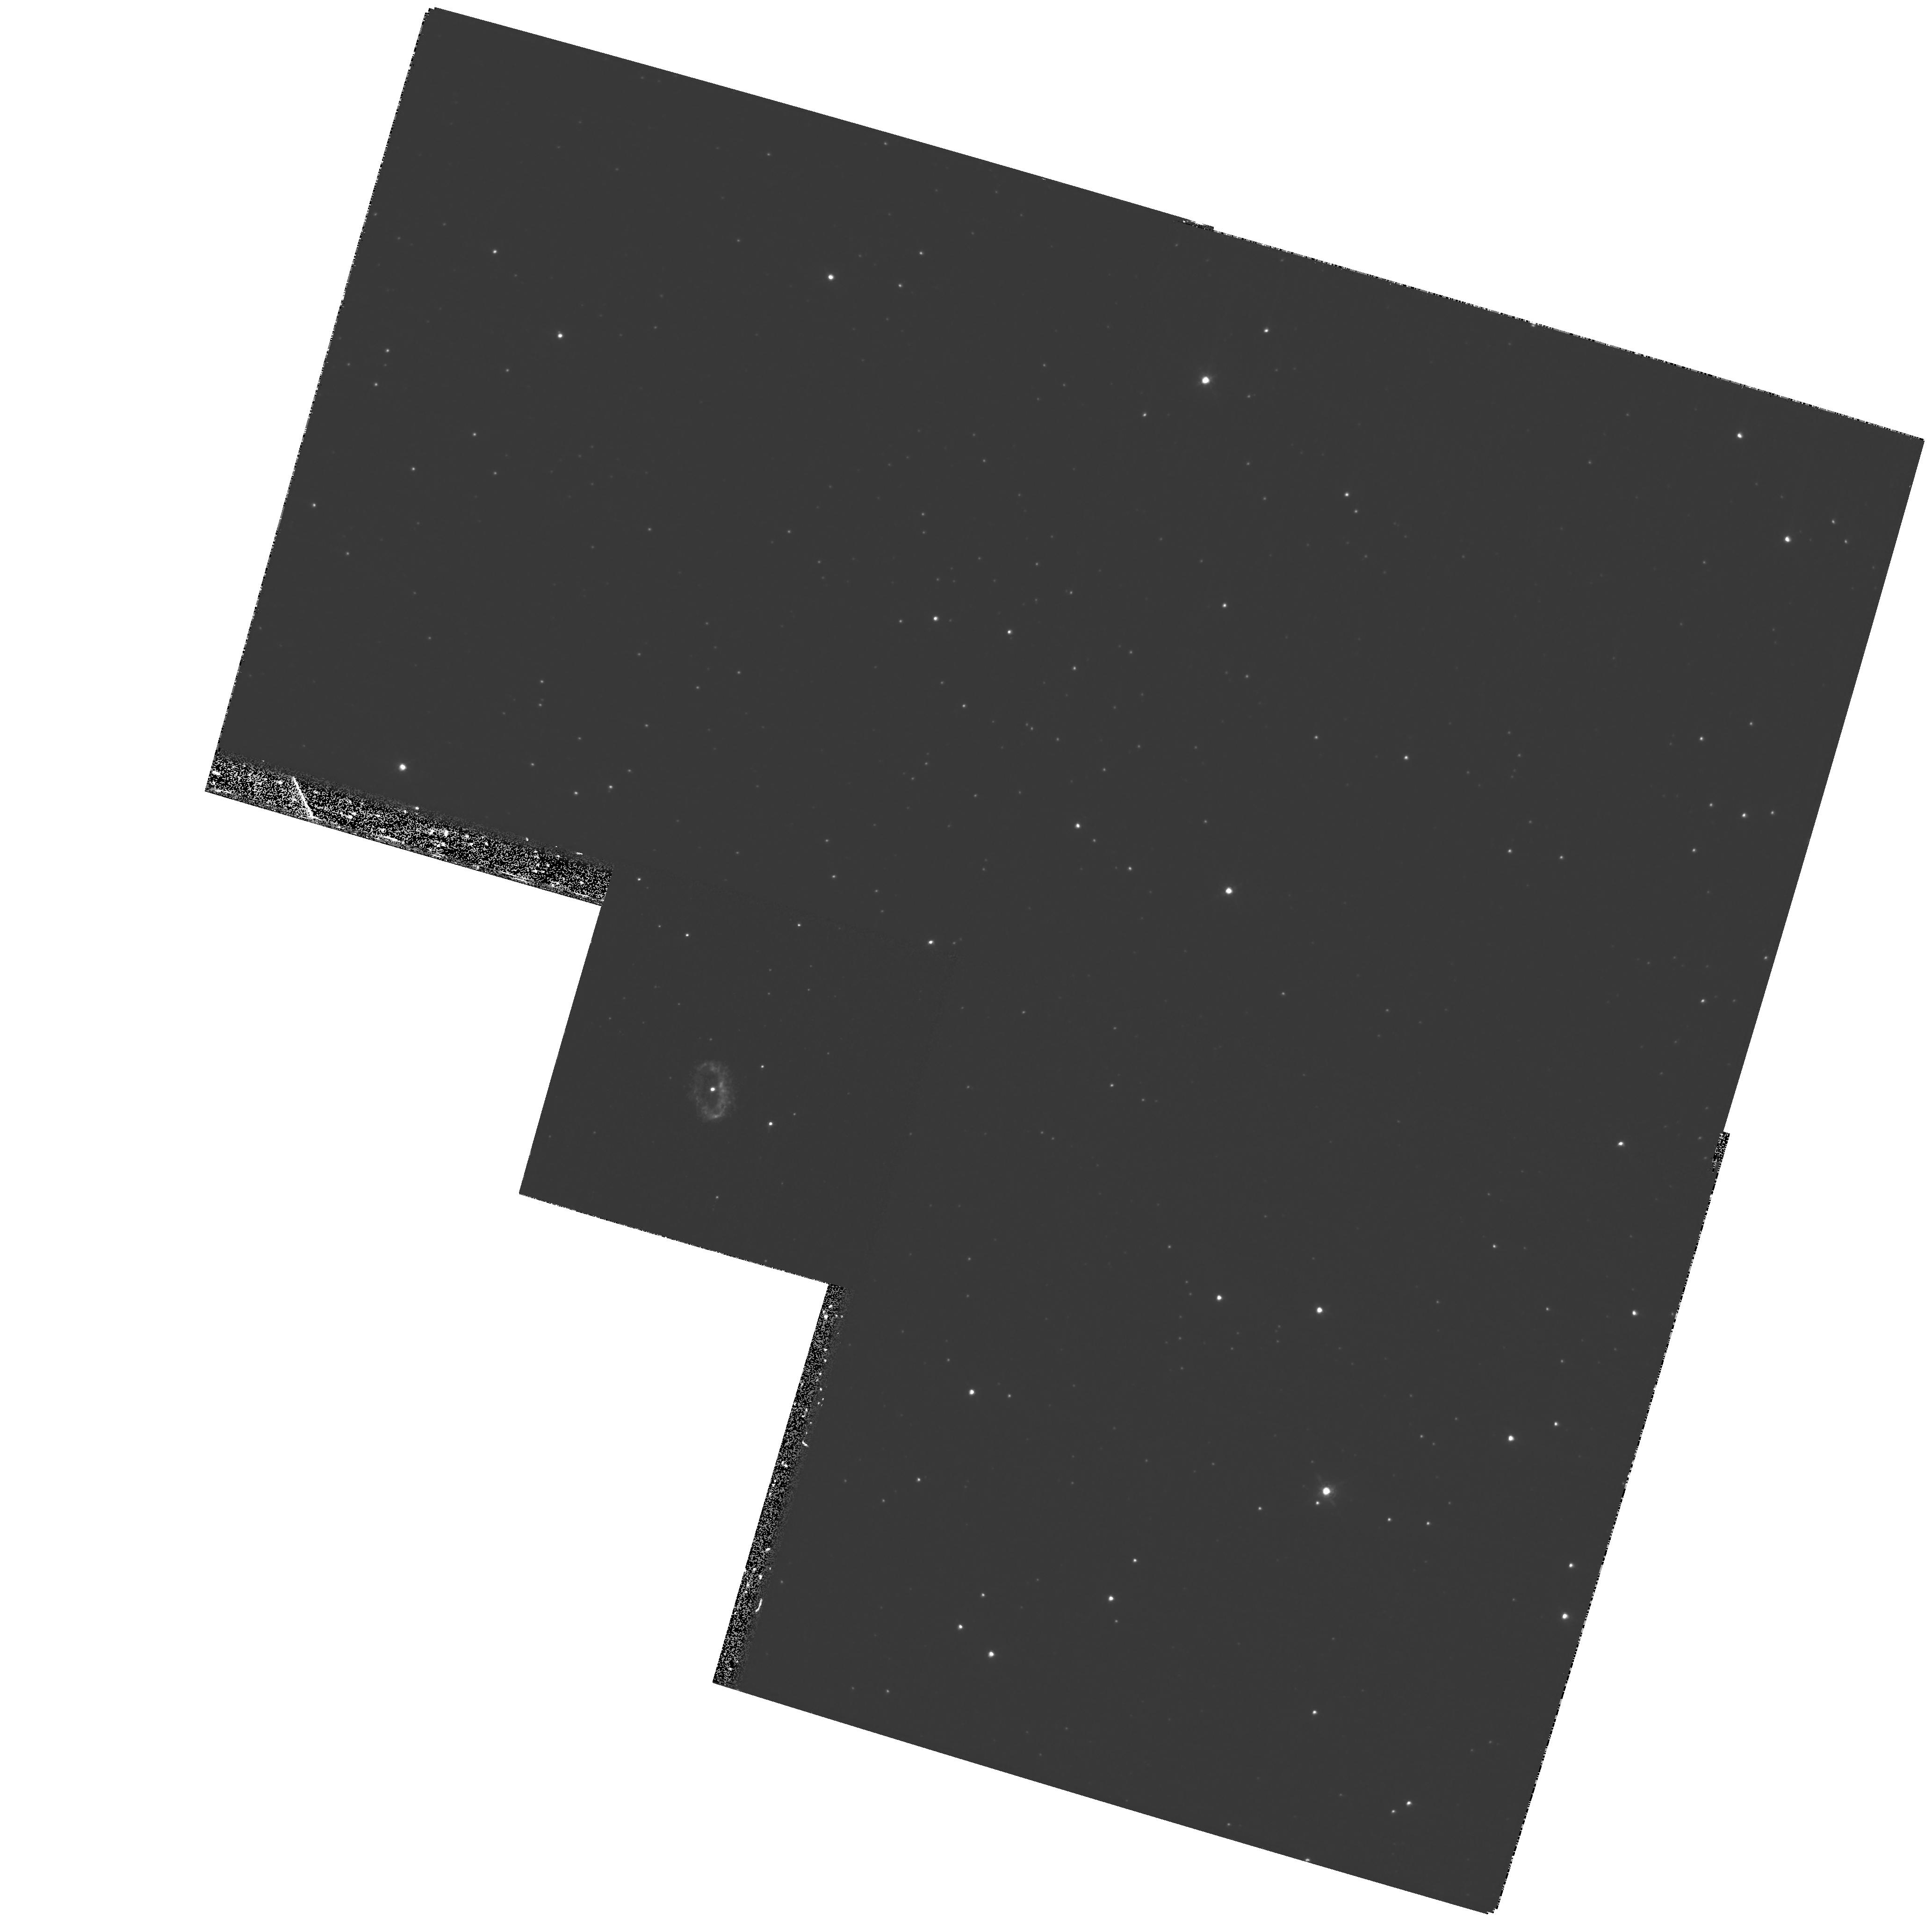
Target: PK327-04D1. Instrument: WFPC2/PC. Filter: F658N. Exposure: 1 h. Observation ID: hst_9965_01_wfpc2_pc_f658n_u8od01

Expansion distances to the symbiotic Miras He 2-104 and He 2-147 (PI: Corradi, Romano Luigi Maria)

We propose to measure the expansion parallax of the nebulae around the binary symbiotic Miras He 2-104 (the Southern Crab) and He 2-147 by means of high resolution WFPC2/F658N images to be taken at two different epochs. Given the large outward velocities of these nebulae inferred from ground-based spectroscopy, their apparent expansion can be measured by HST imaging over timescales of only 2-3 years. Combining the angular and radial velocity expansions will straightforwardly yield the distance to the proposed targets. Knowledge of the distance to these nebulae will provide a solid contribution to a variety of research fields such as (a) the energetics of nuclear burning in symbiotic binaries containing a Mira, (b) the pulsation mode of binary Miras, and (c) the viability of Mira symbiotics as supersoft X-ray sources and potential progenitors of Type Ia supernovae. HST high resolution imaging of the nebulae combined with ground-based spectroscopy will also address the still debated issue of the formation of bipolar nebulae by collimated outflows from evolved stars.